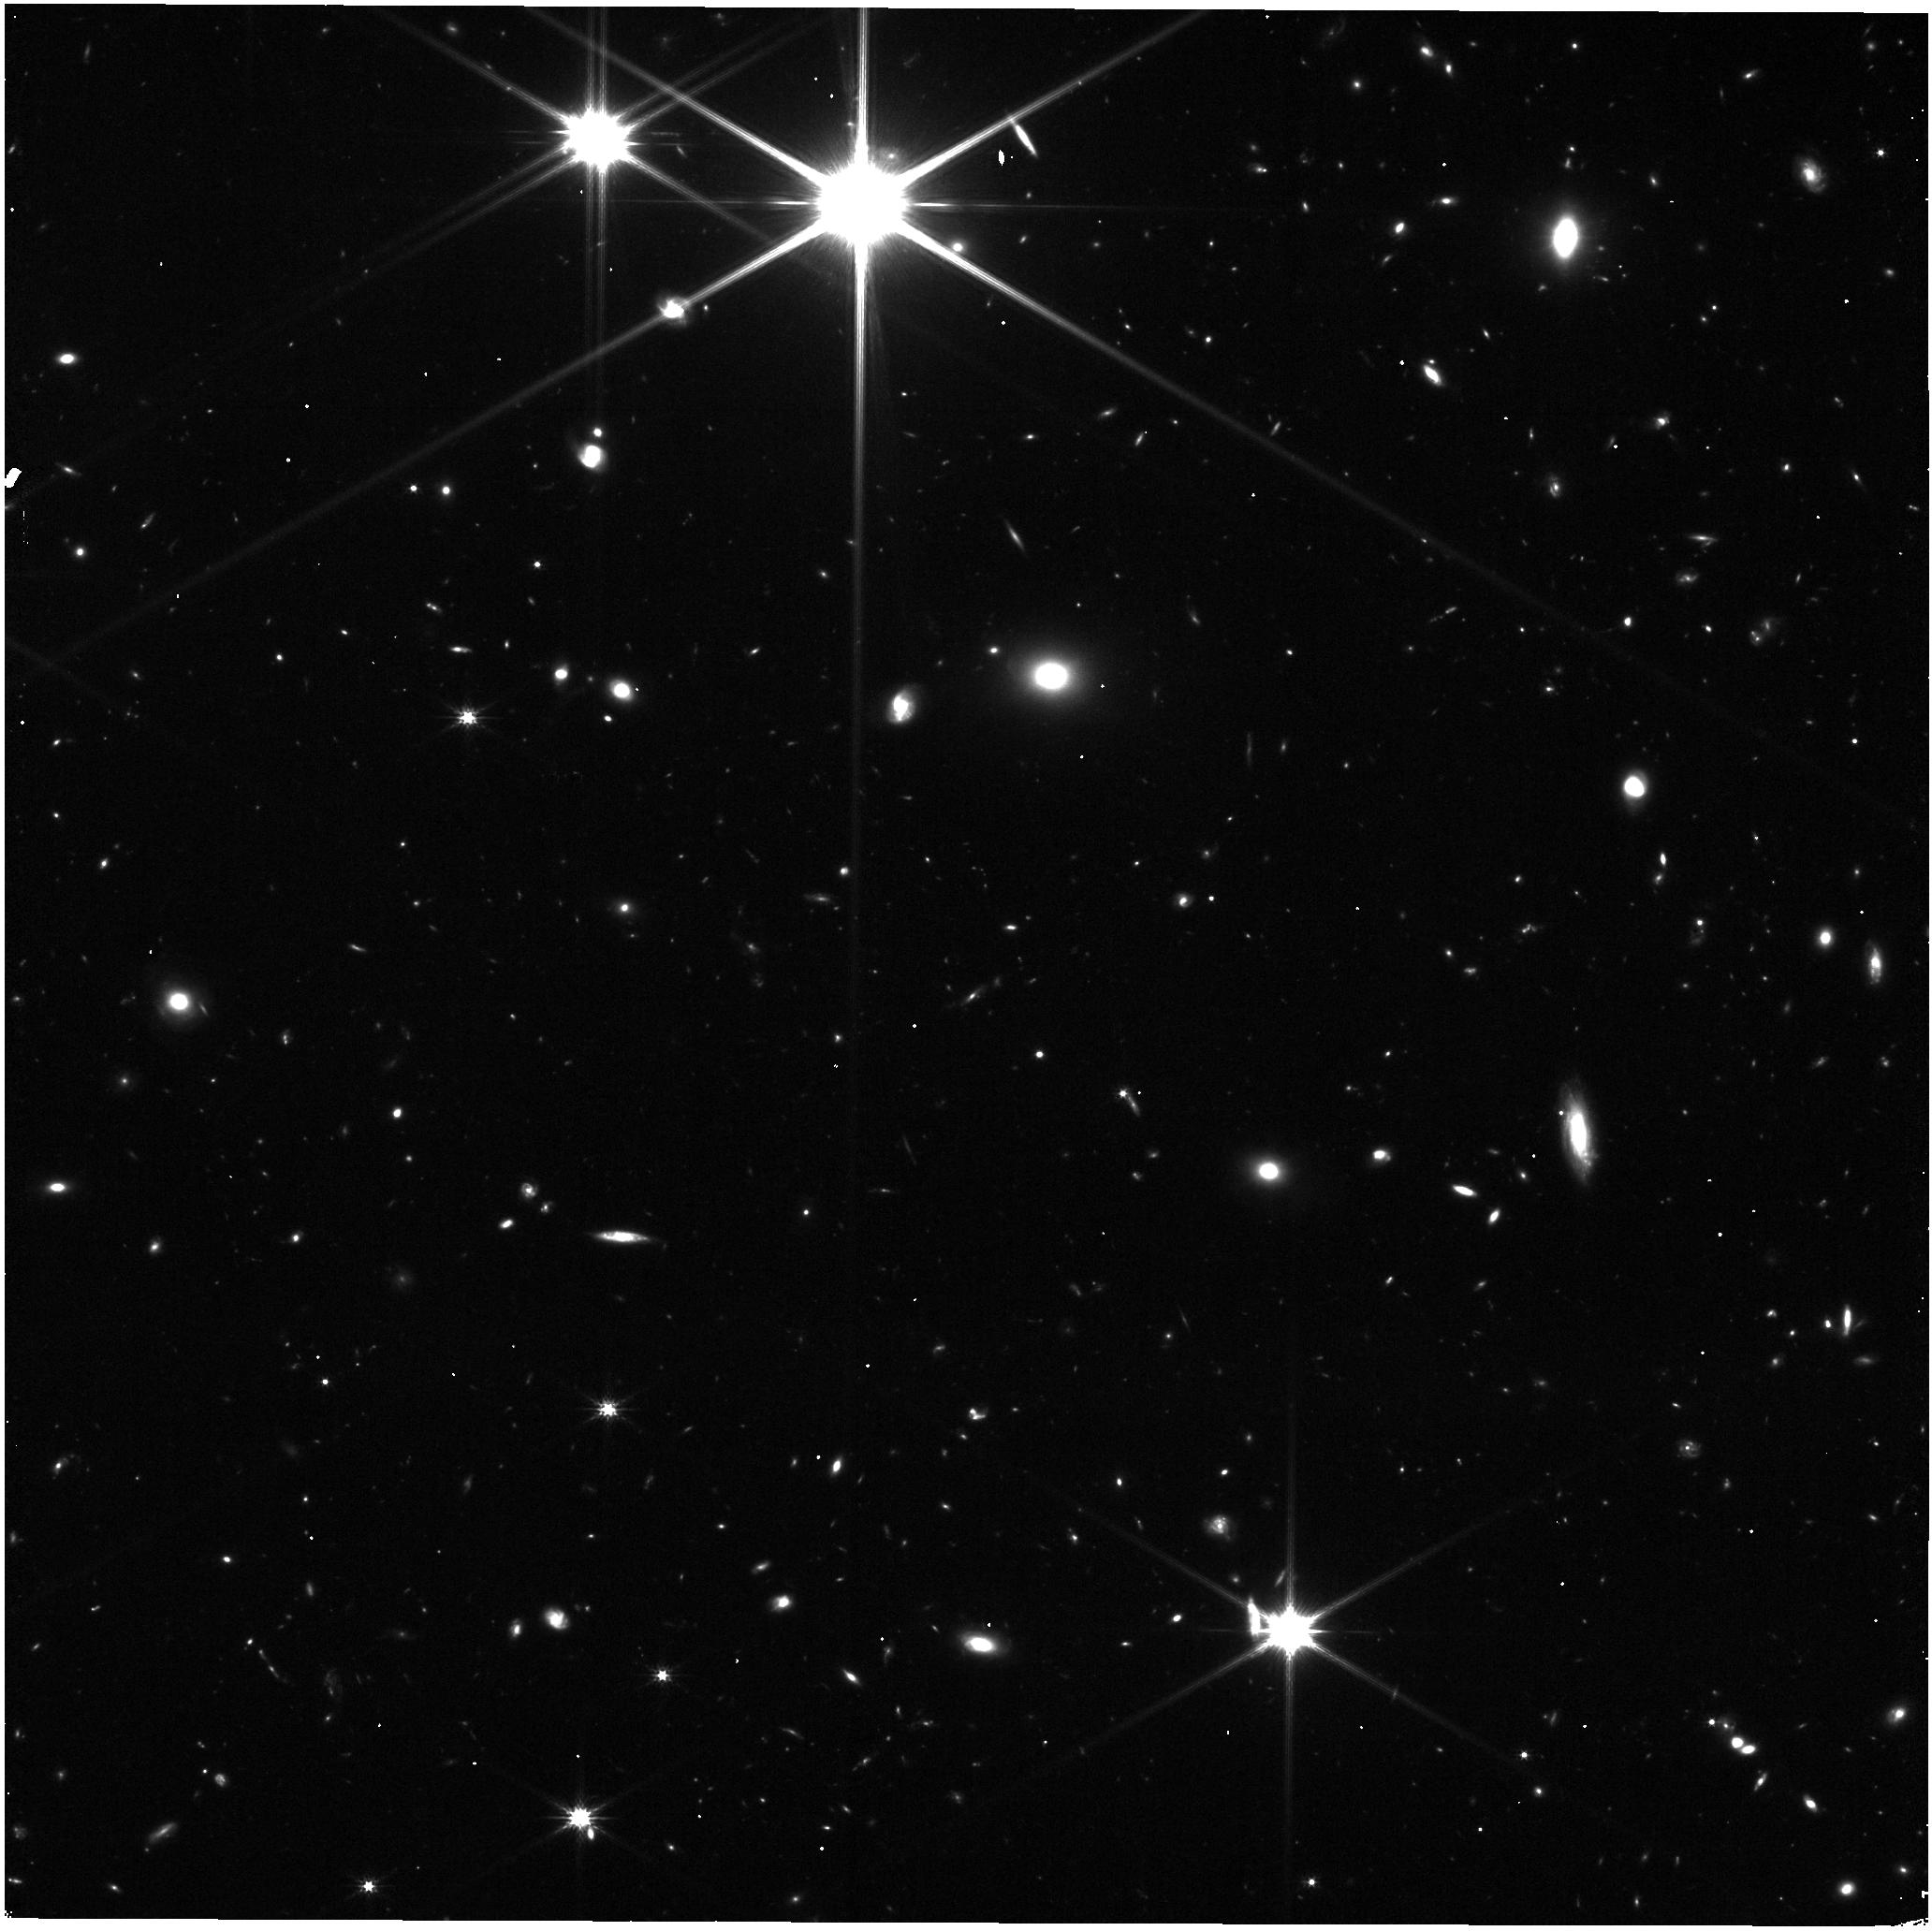
Target: UNKNOWN
Instrument: NIRISS
Filter: CLEAR+F200W
Exposure: 16 min
Observation ID: jw04681-c1046_t000_niriss_clear-f200w

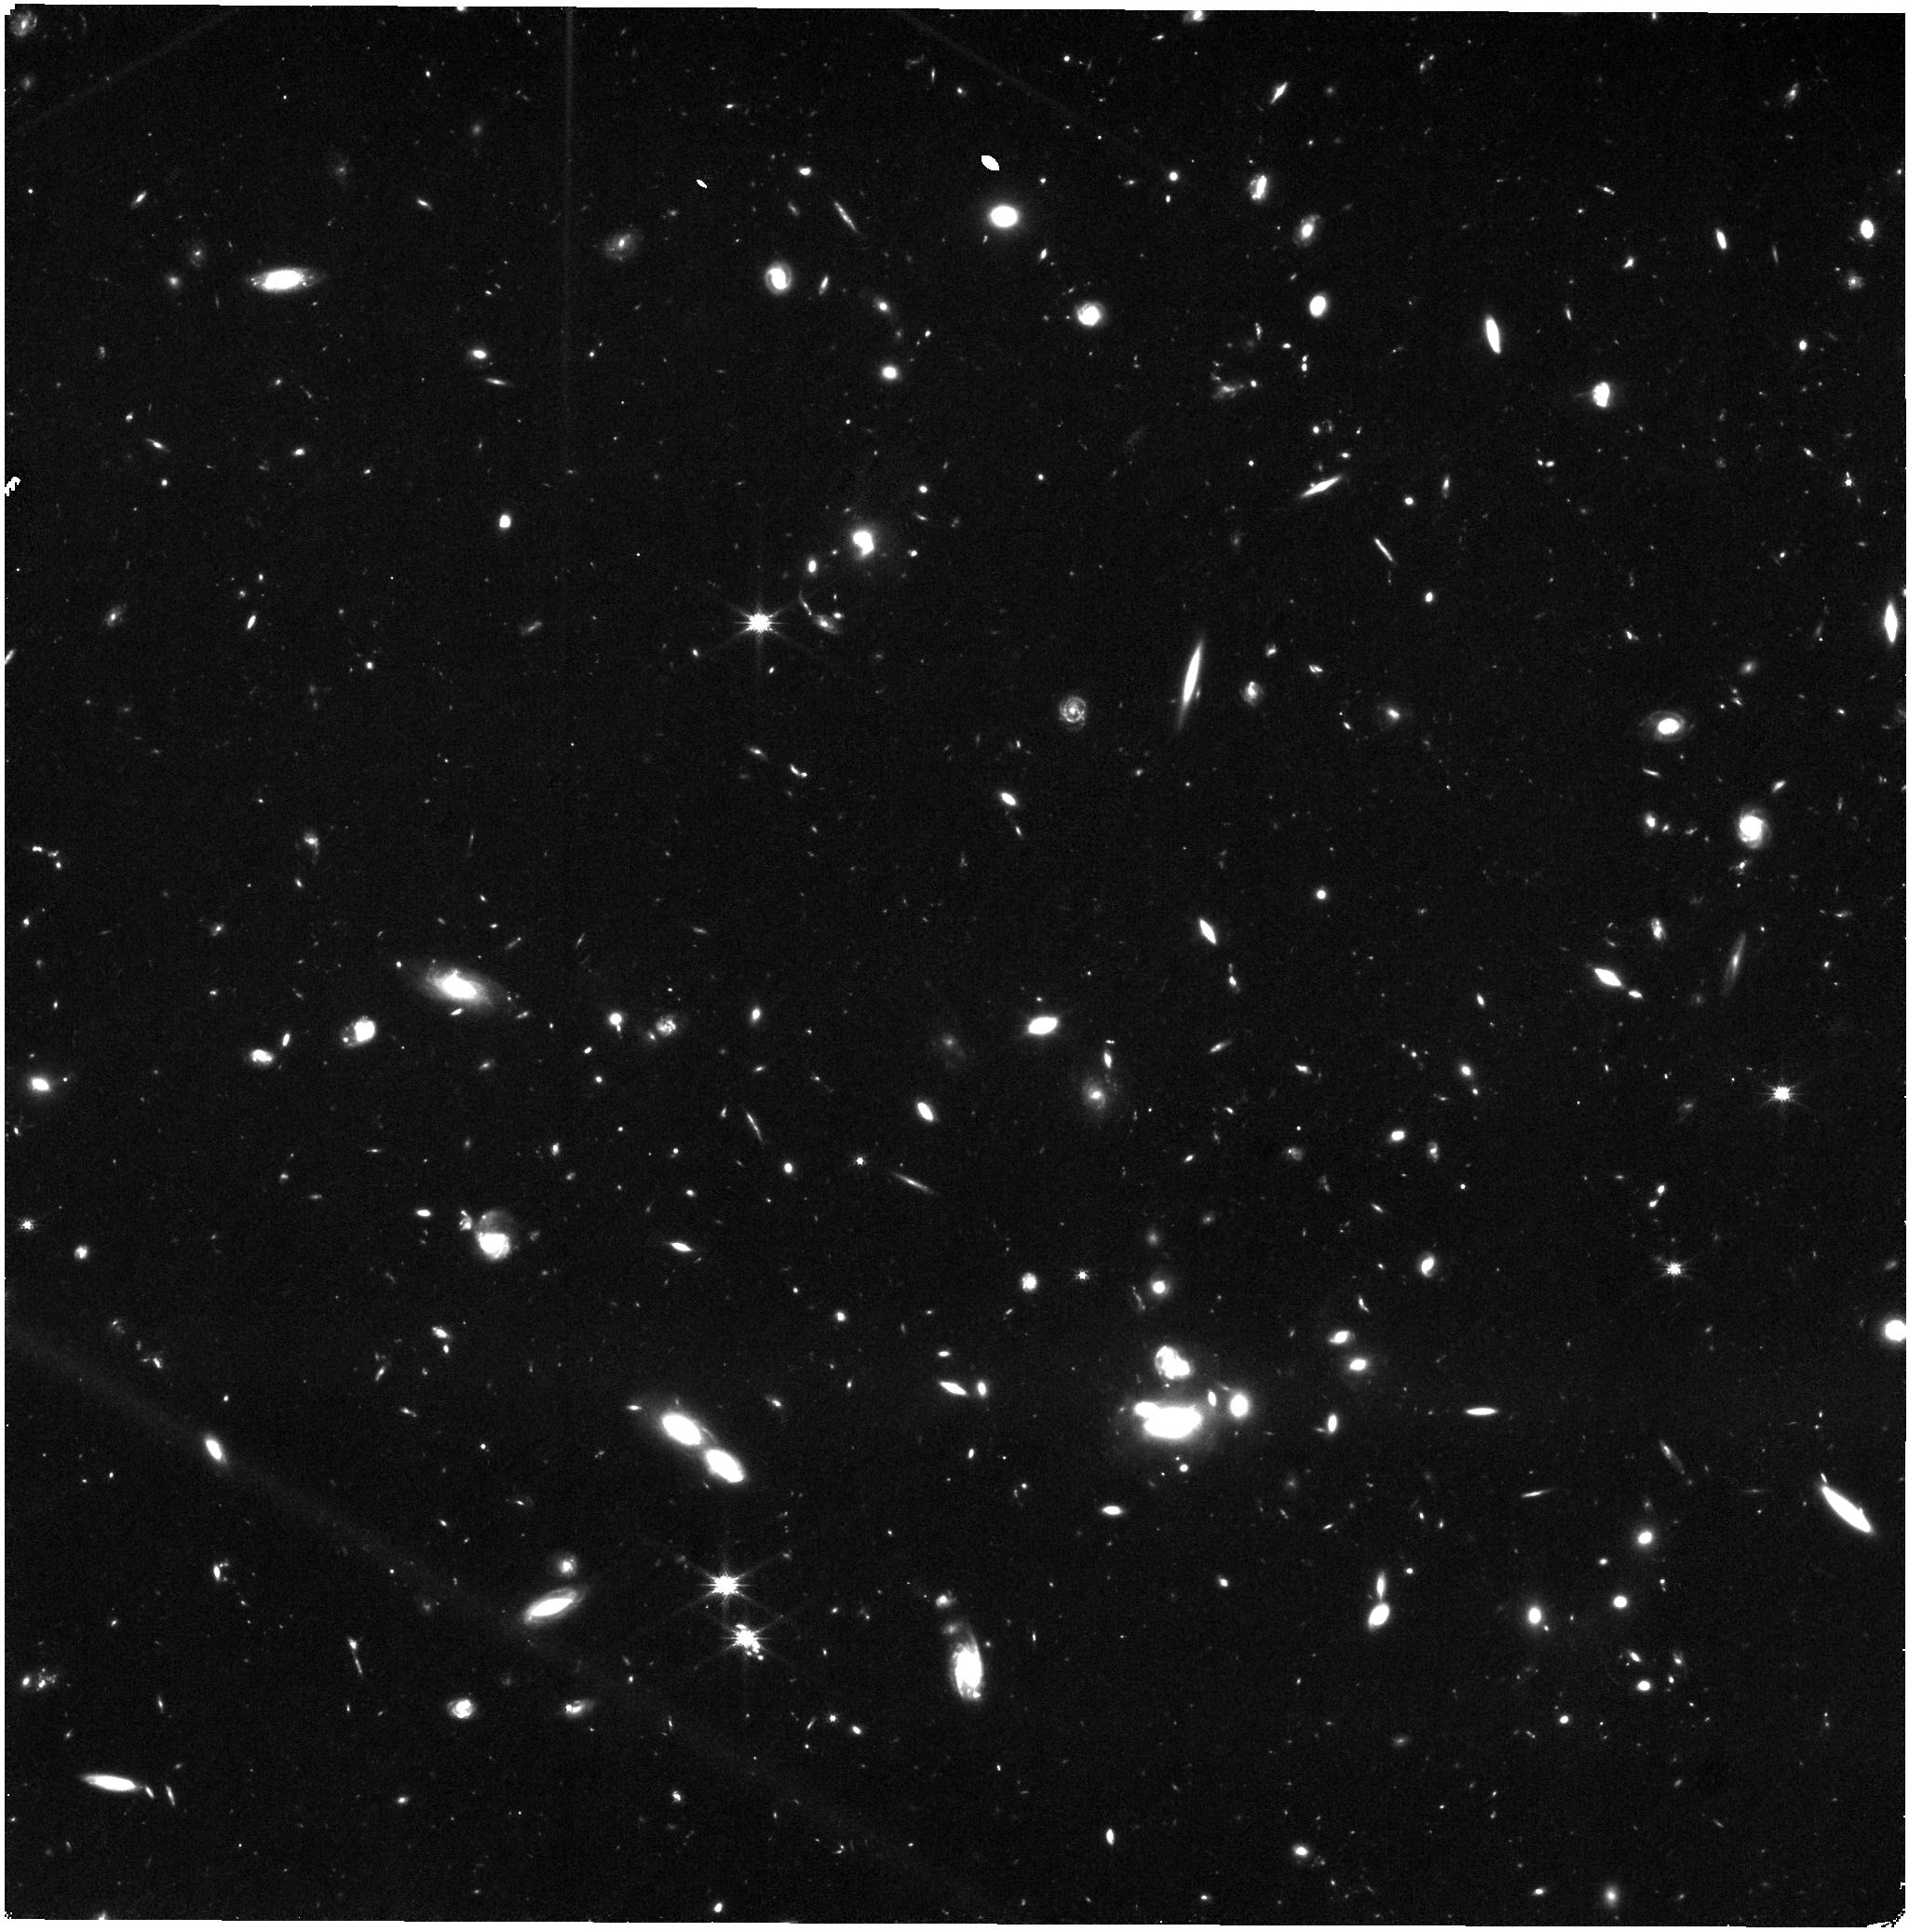
Target: UNKNOWN
Instrument: NIRISS
Filter: CLEAR+F150W
Exposure: 47 min
Observation ID: jw04681-c1091_t000_niriss_clear-f150w

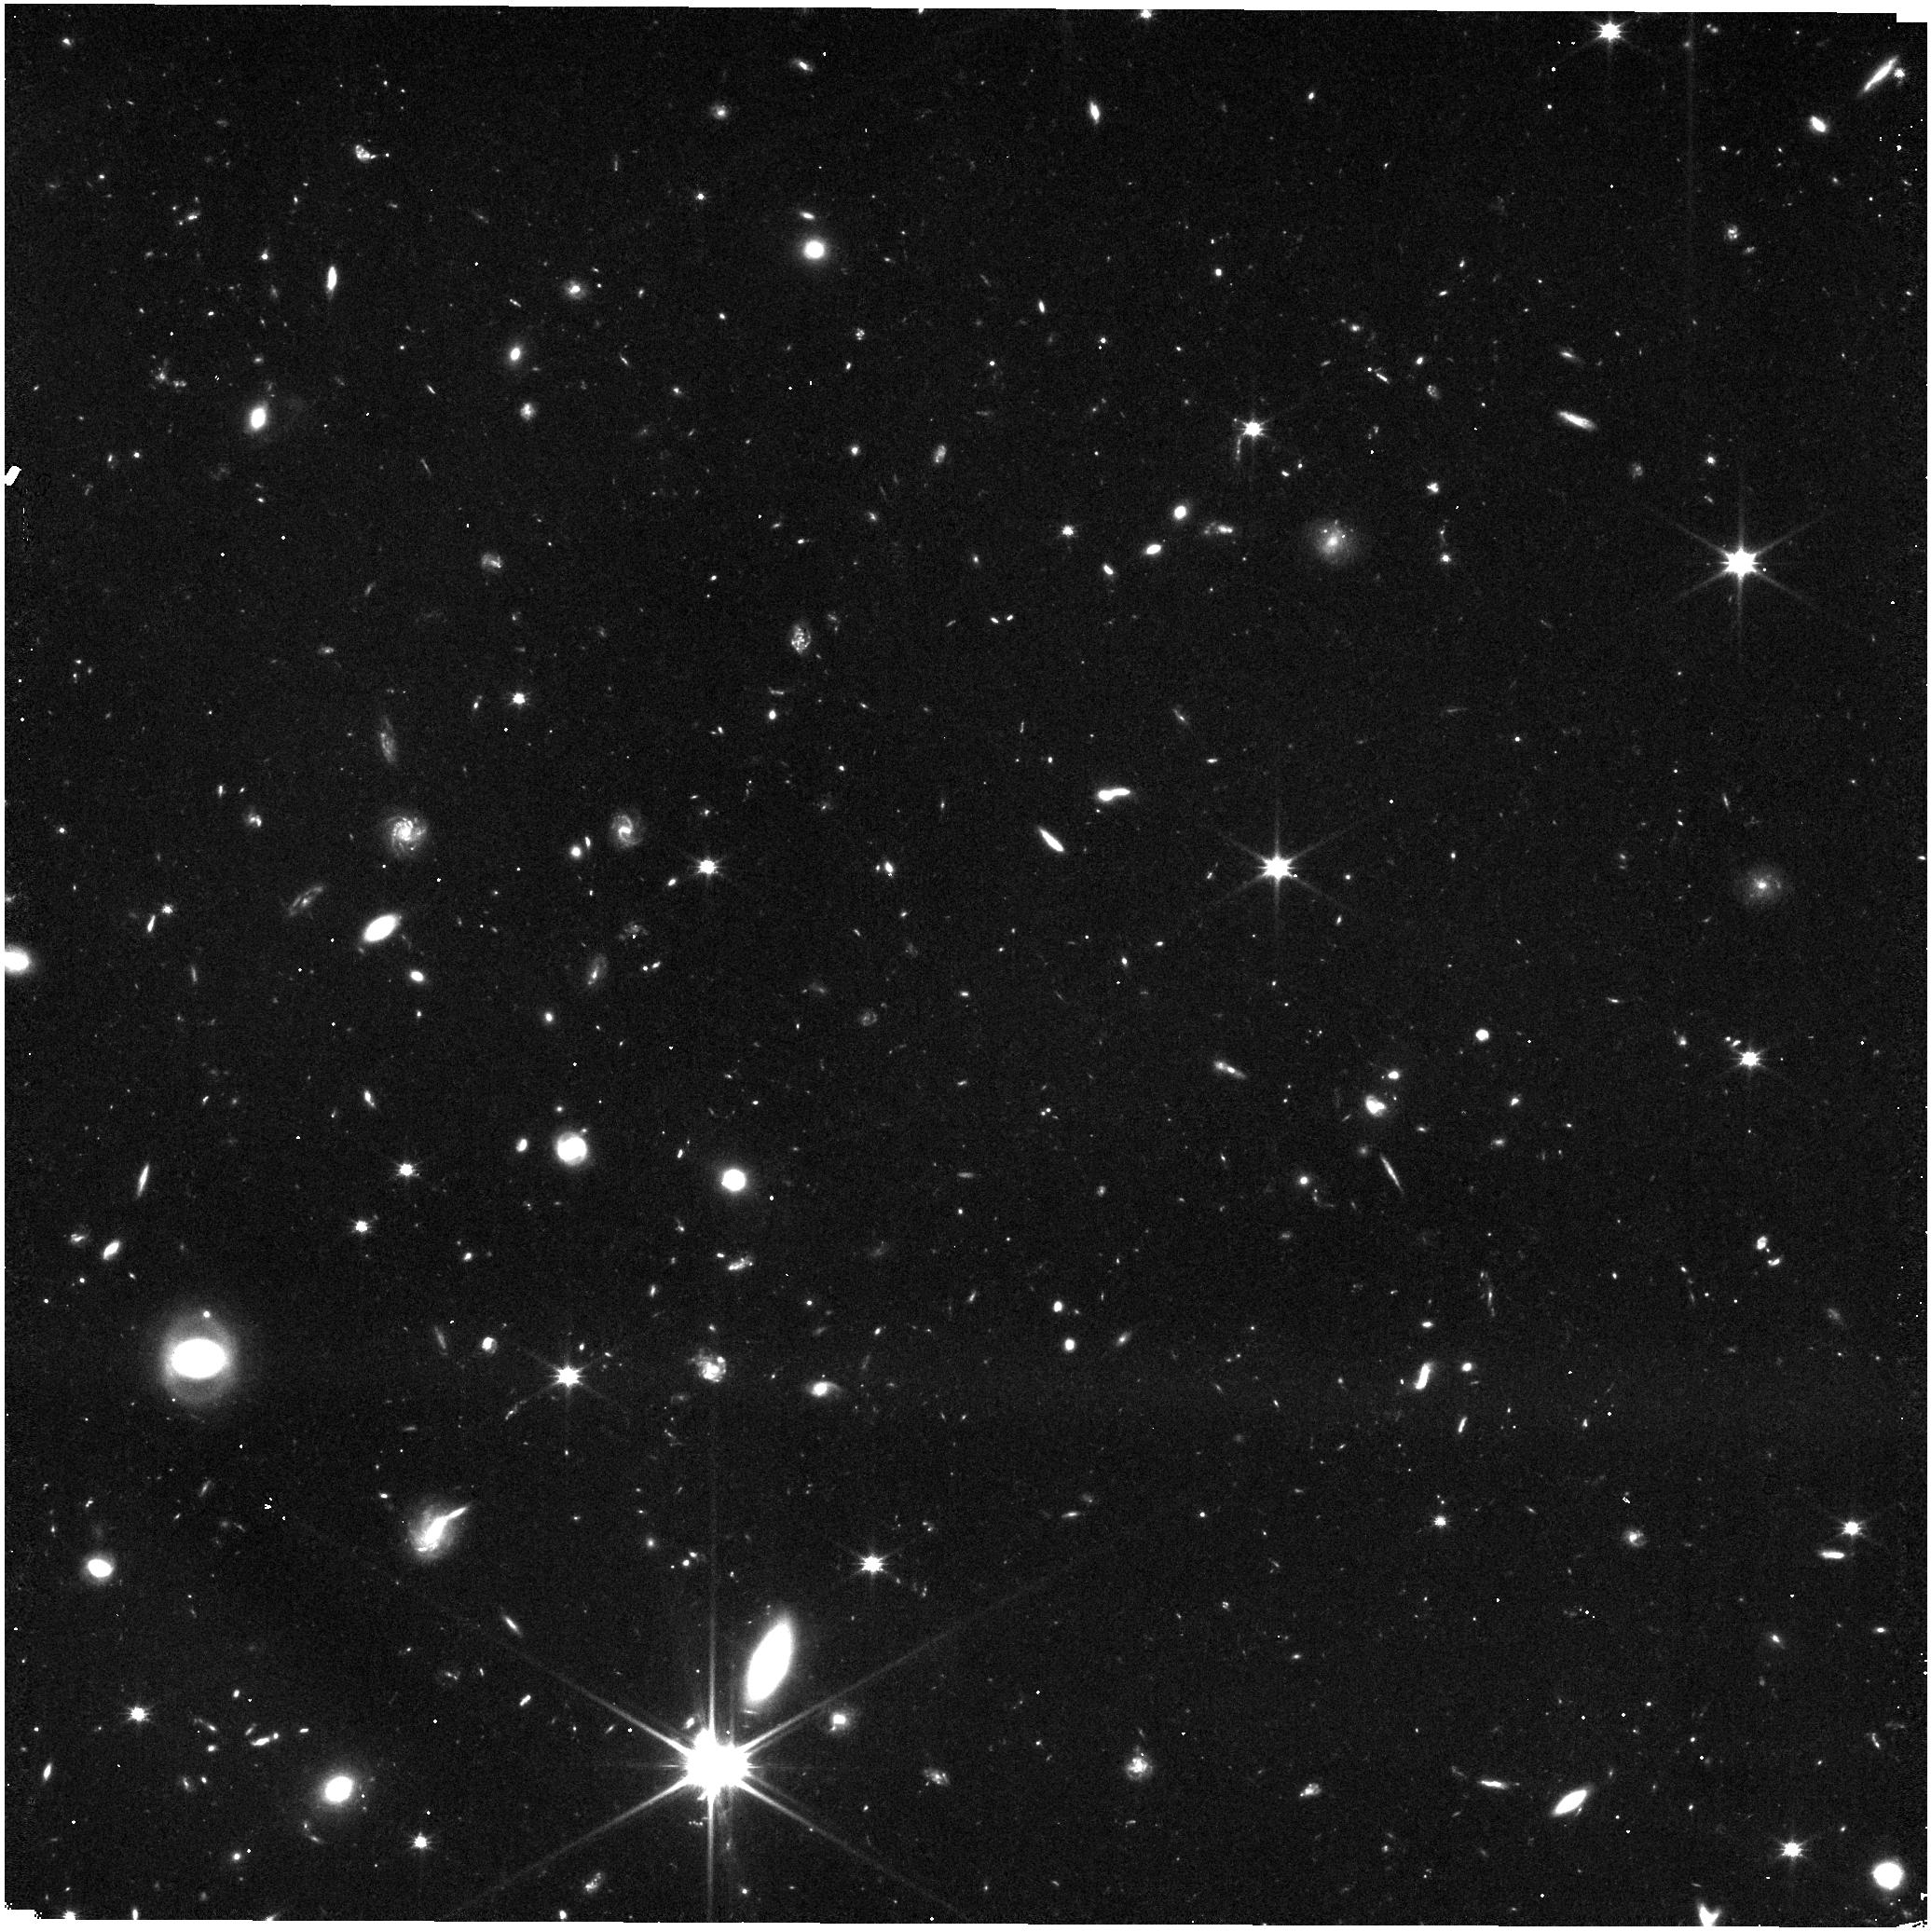
Target: UNKNOWN
Instrument: NIRISS
Filter: CLEAR+F115W
Exposure: 27 min
Observation ID: jw04681-c1018_t000_niriss_clear-f115w

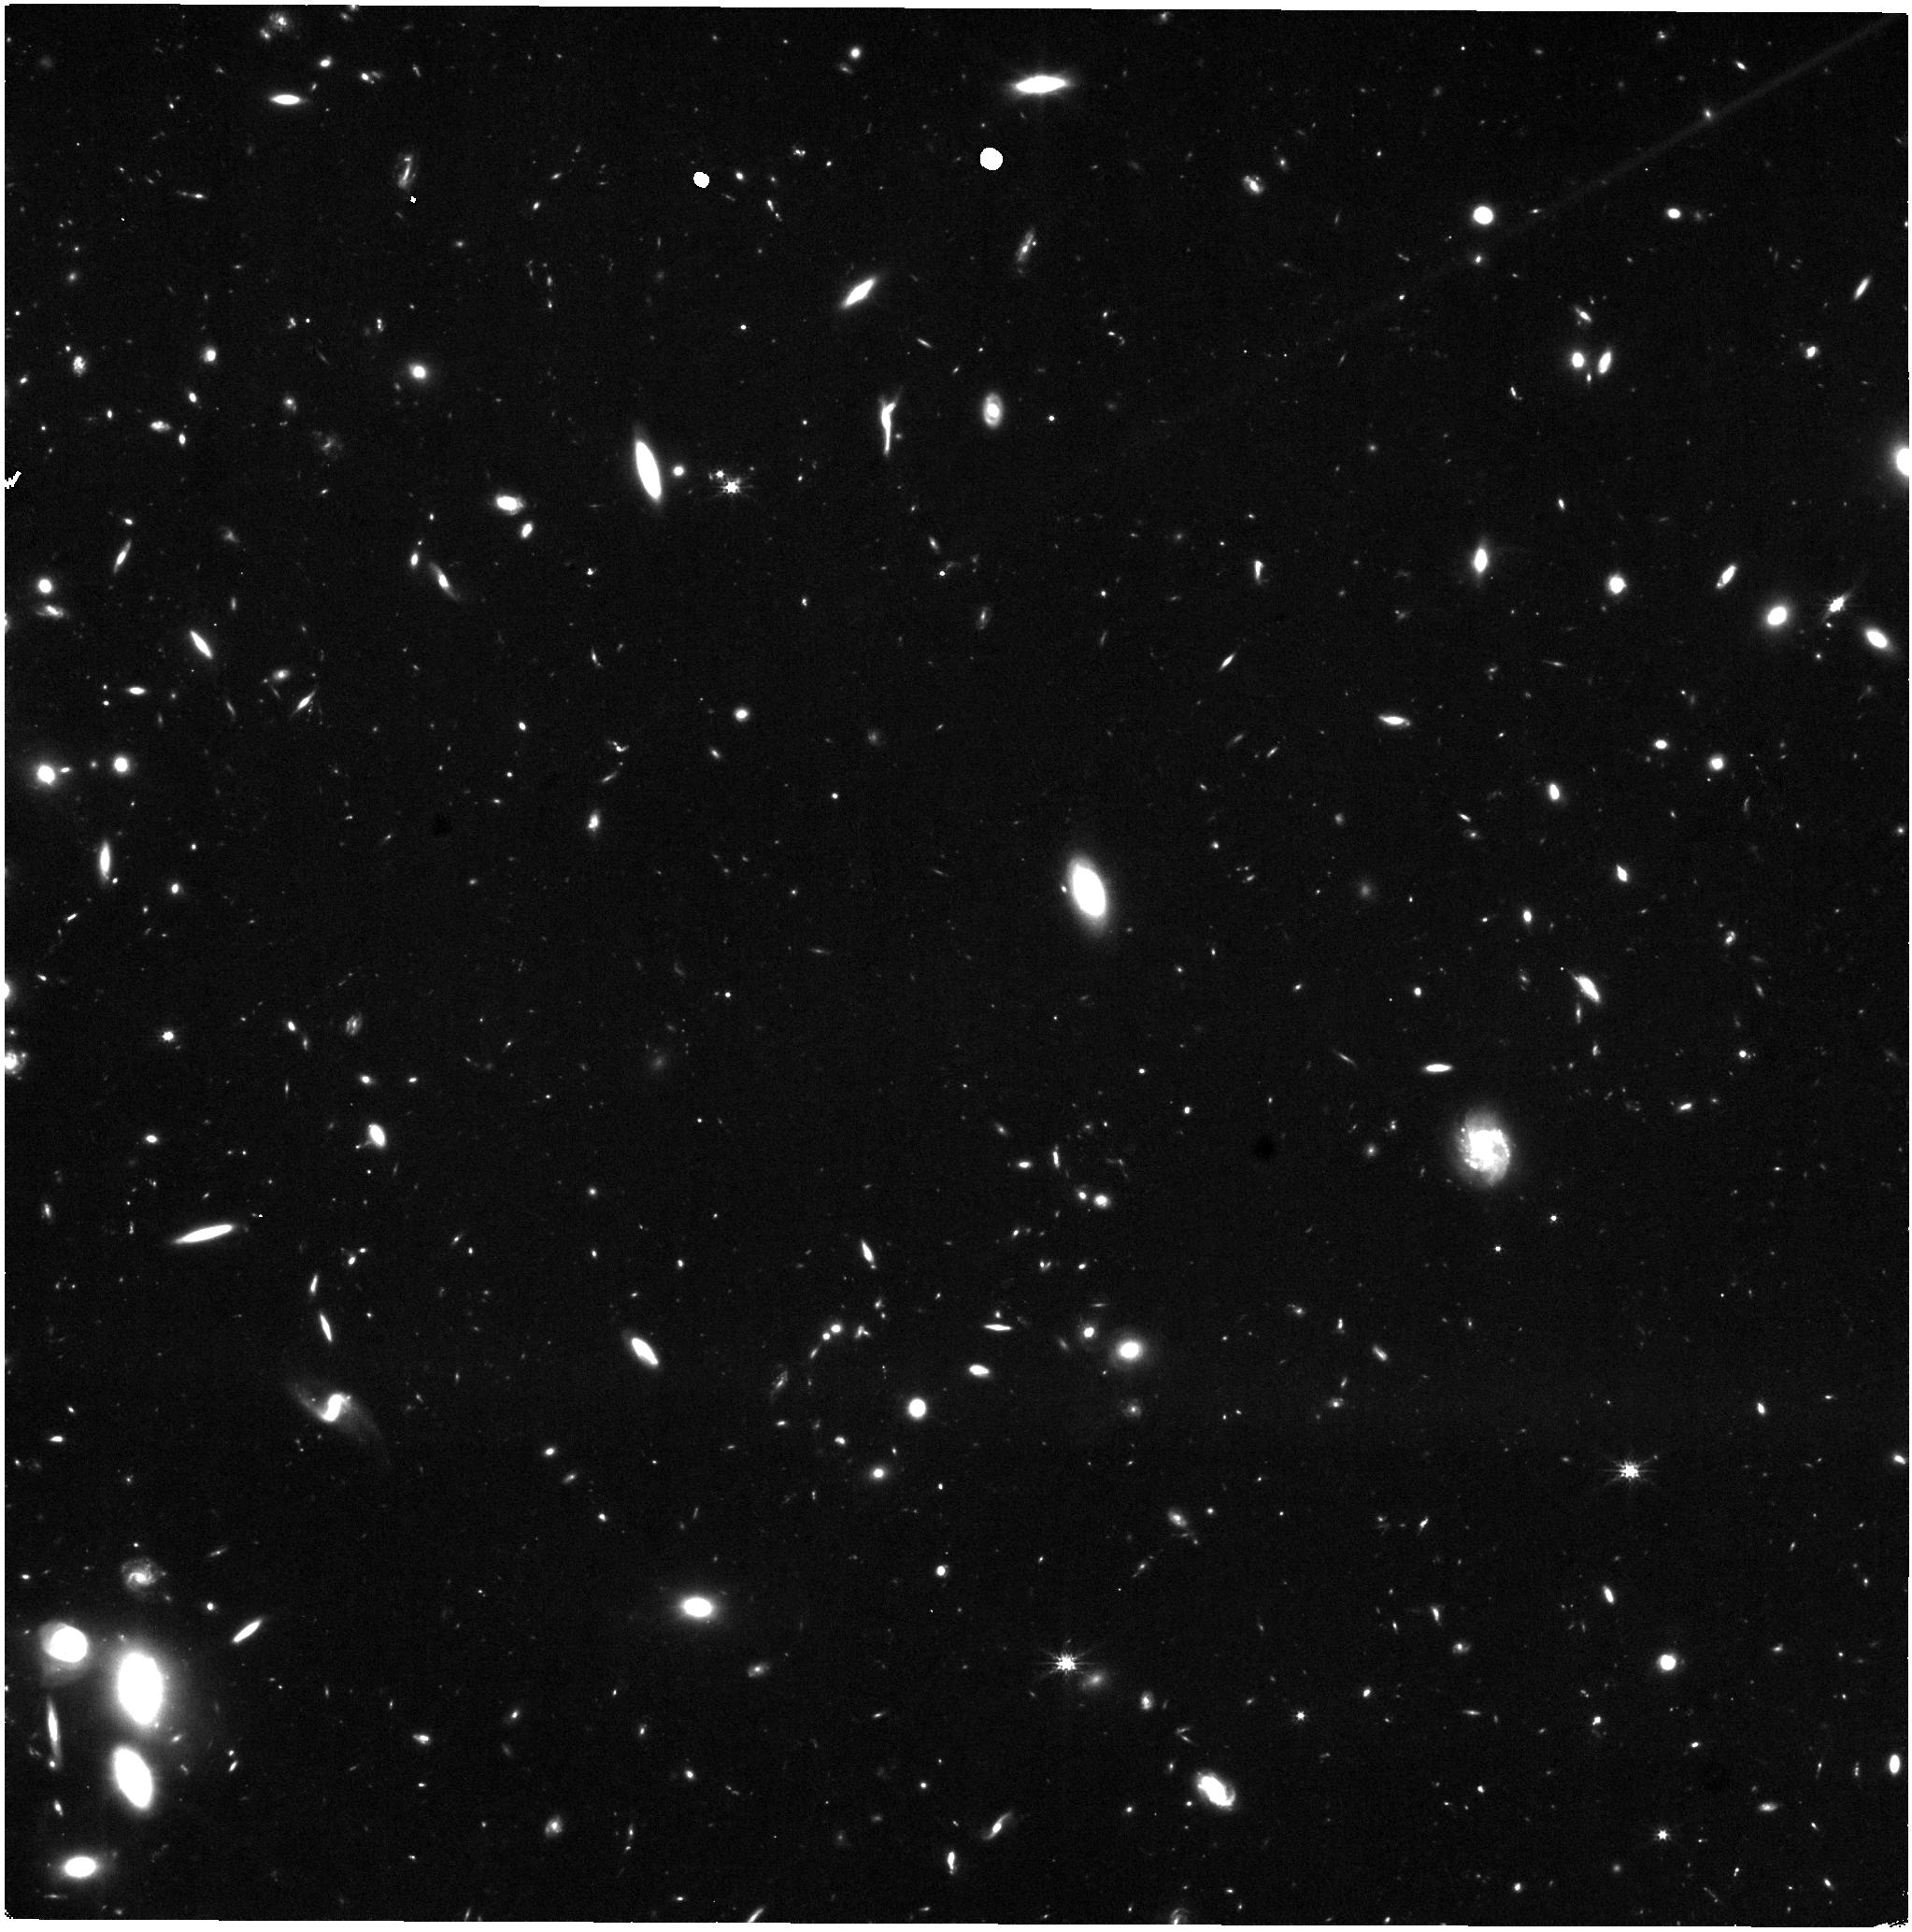
Target: UNKNOWN
Instrument: NIRISS
Filter: CLEAR+F200W
Exposure: 29 min
Observation ID: jw04681-c1070_t000_niriss_clear-f200w

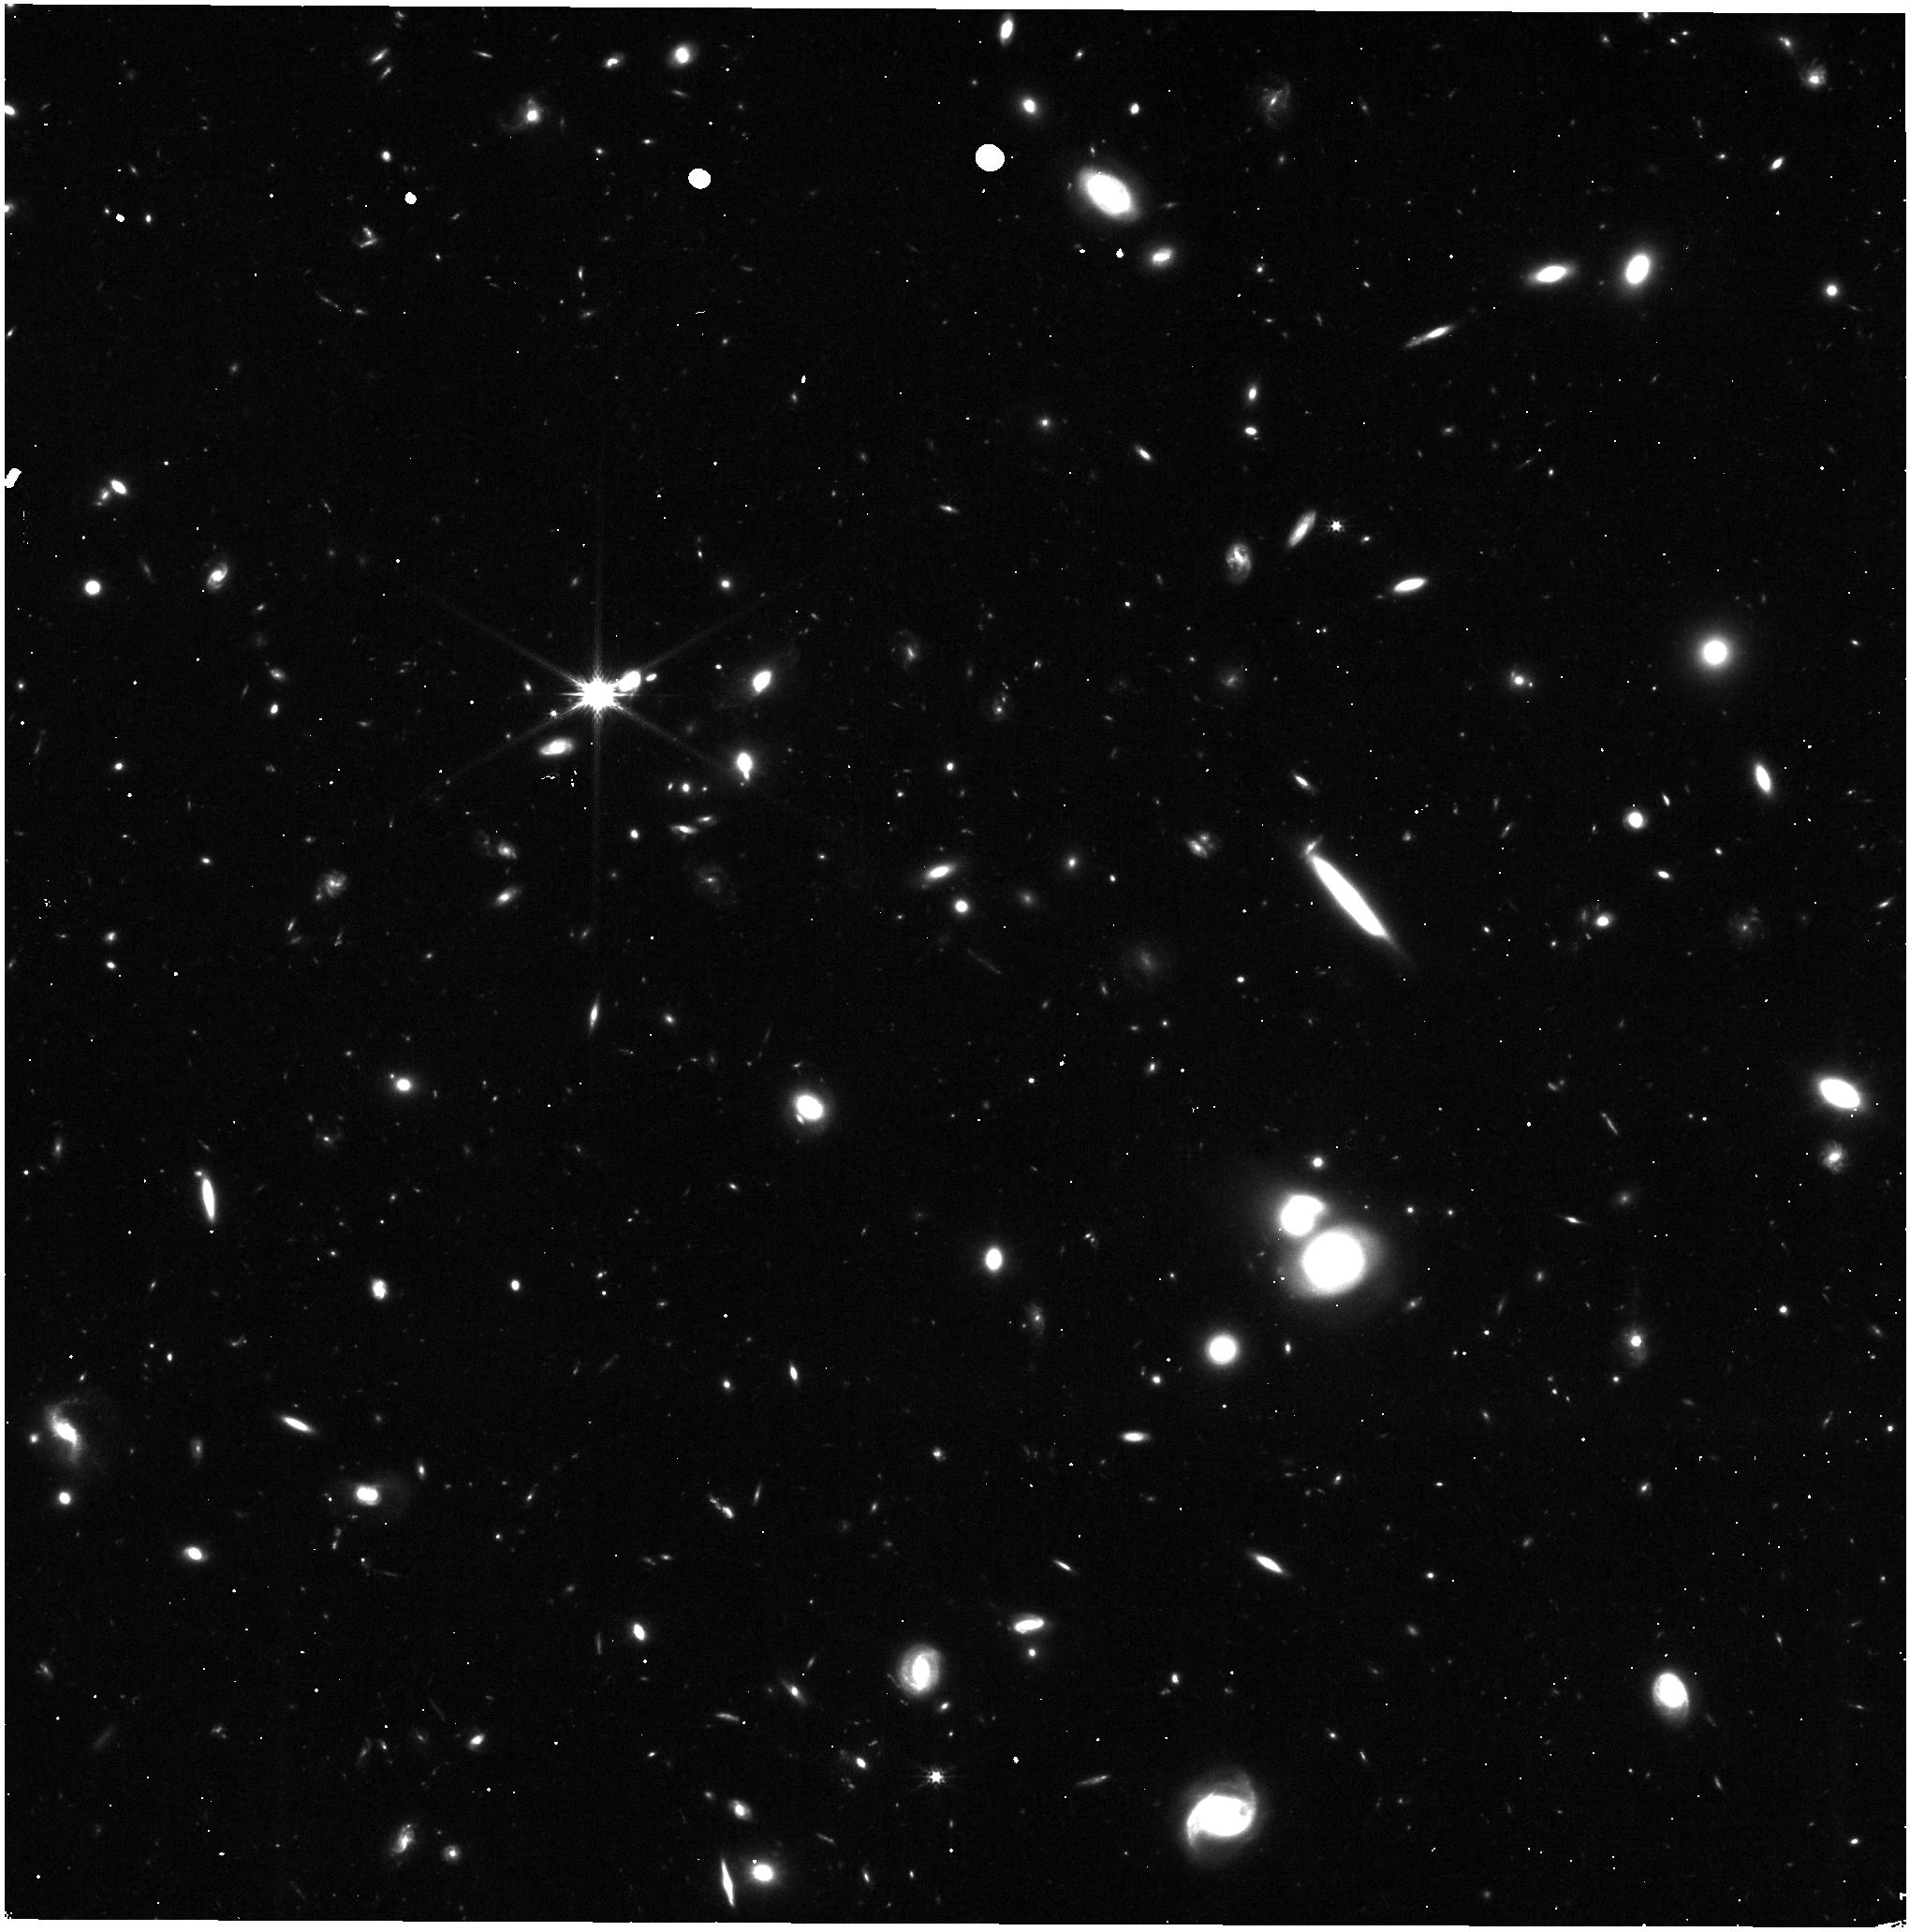
Target: UNKNOWN
Instrument: NIRISS
Filter: CLEAR+F200W
Exposure: 11 min
Observation ID: jw04681-c1004_t000_niriss_clear-f200w

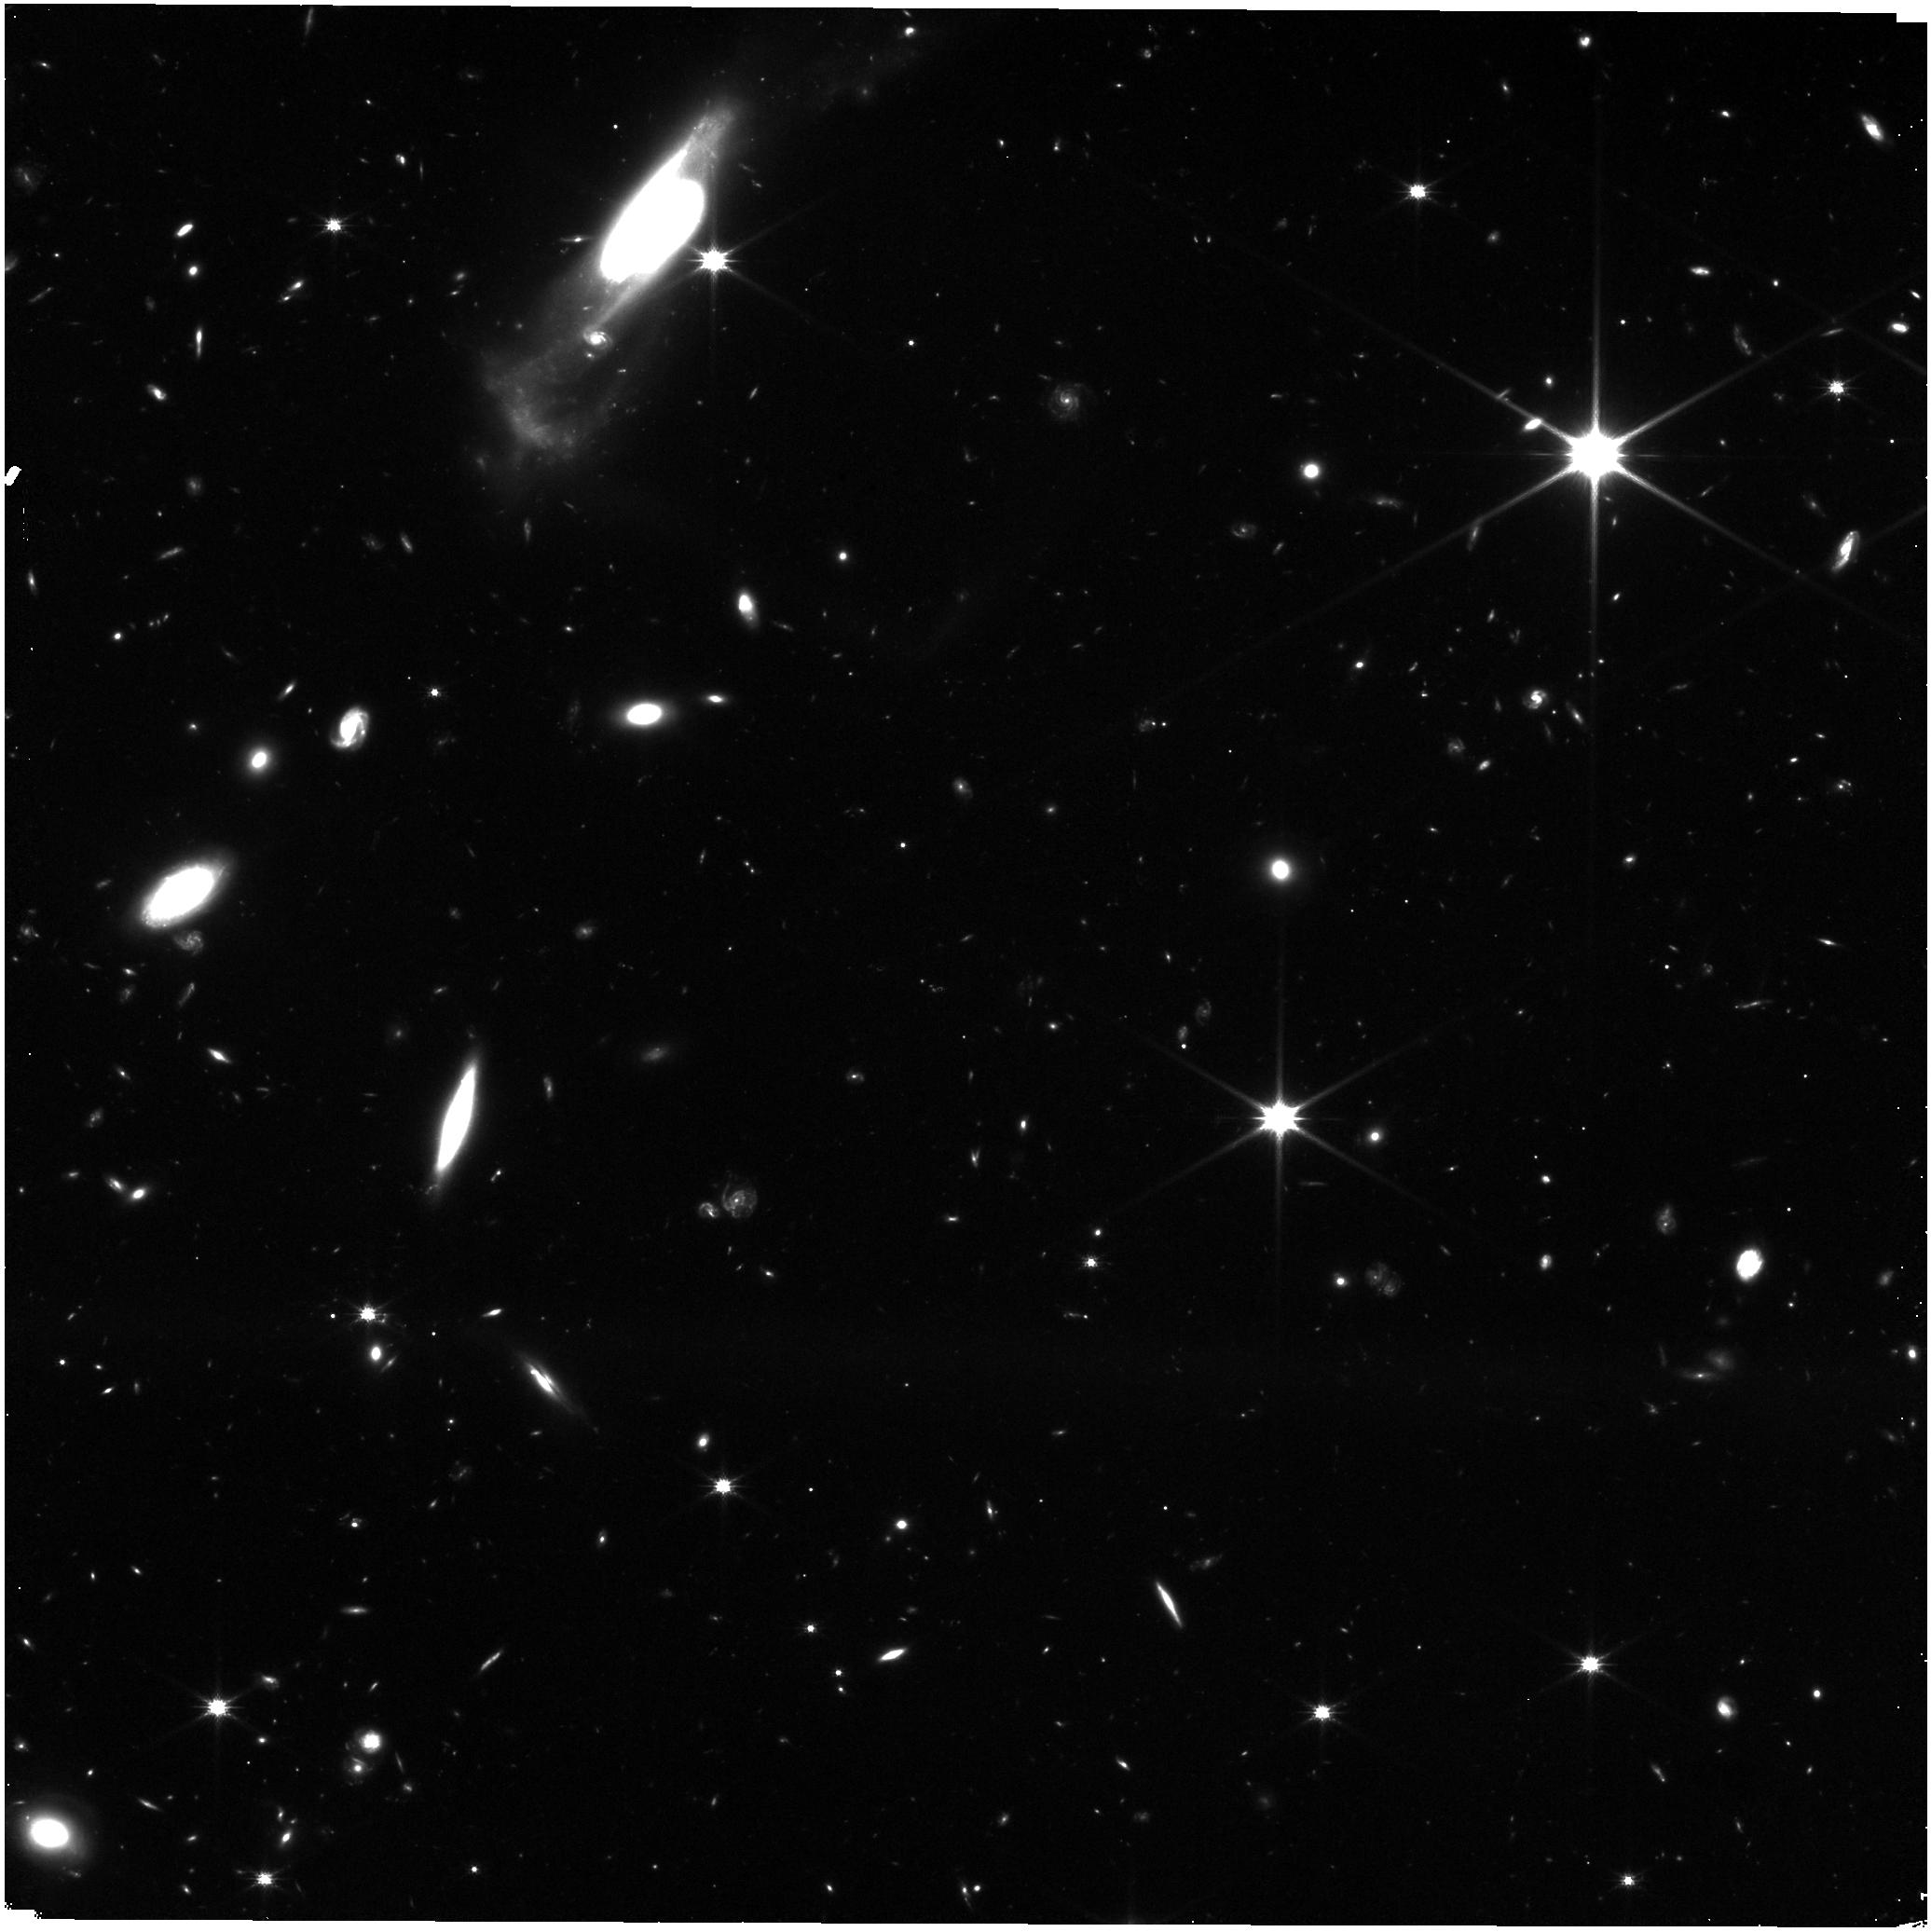
Target: UNKNOWN
Instrument: NIRISS
Filter: CLEAR+F150W
Exposure: 40 min
Observation ID: jw04681-c1014_t000_niriss_clear-f150w

JWST Wide Area 3D Parallel Survey (PI: Glazebrook, Karl)

We propose to take advantage of the unique opportunities offered by Pure Parallel Mode to perform a wide area near-infrared spectroscopic survey with JWST/NIRISS. We propose a slitless spectroscopy campaign covering 1000 arcmin^2 via bonus parallel observations, providing F150W+F200W rest frame optical 2D spectra and secure redshifts for 60,000 galaxies at 1<z<5. This will be the definitive spectroscopic benchmark from `Cosmic Noon' to `Cosmic Dawn', with good completeness out to z=5, and probing environments from the field to rich proto-clusters. Continuum + emission line spectra will be obtained for galaxies down to low masses, enabling 1D and 2D measures of dust corrected star-formation rates, metallicities, and stellar population ages. Such a large area redshift survey will allow us to measure 3D clustering in the cosmic growth era revealing the detailed connection between dark matter halos and assembling baryons. It will also provide a benchmark set of stellar mass functions for complete spectroscopic type defined samples, address the origin of galactic quenching, provide 2D abundance and age measurements of galaxies measuring galactic buildup and provide a census of rare z>11 bright galaxies and other rare objects at all redshifts. The size of the survey will also enable data driven discovery with advanced machine learning approaches revealing novelties and surprises in the early Universe.